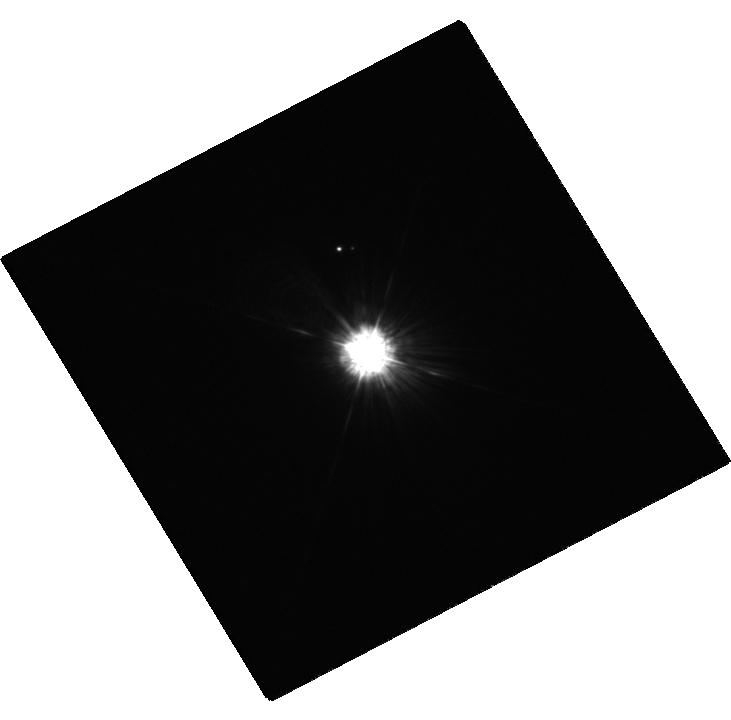
Target: 56PER-A
Instrument: WFC3/UVIS
Filter: F218W
Exposure: 5 min
Observation ID: hst_12606_03_wfc3_uvis_f218w_ibt803

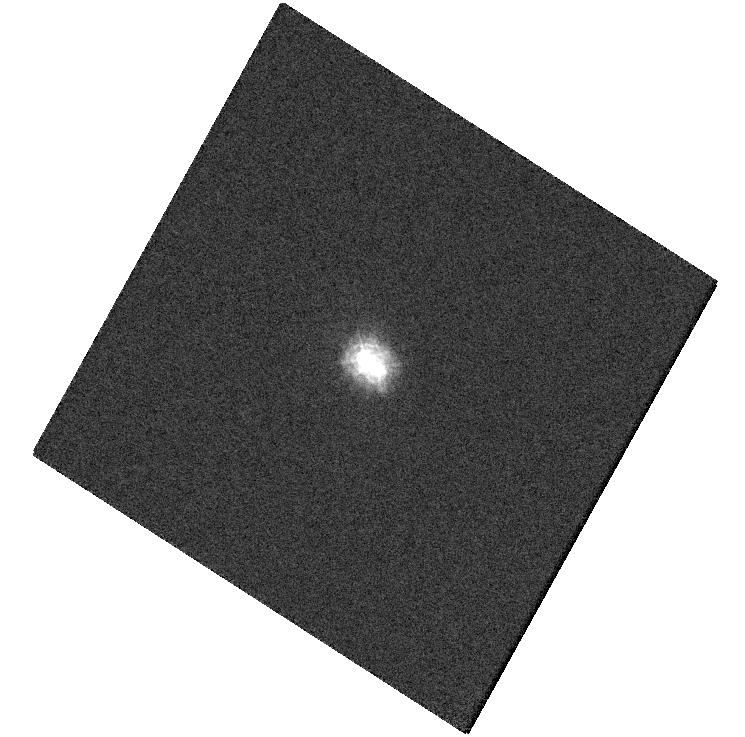
Target: HD2133A
Instrument: WFC3/UVIS
Filter: F218W
Exposure: 6 min
Observation ID: hst_12606_09_wfc3_uvis_f218w_ibt809

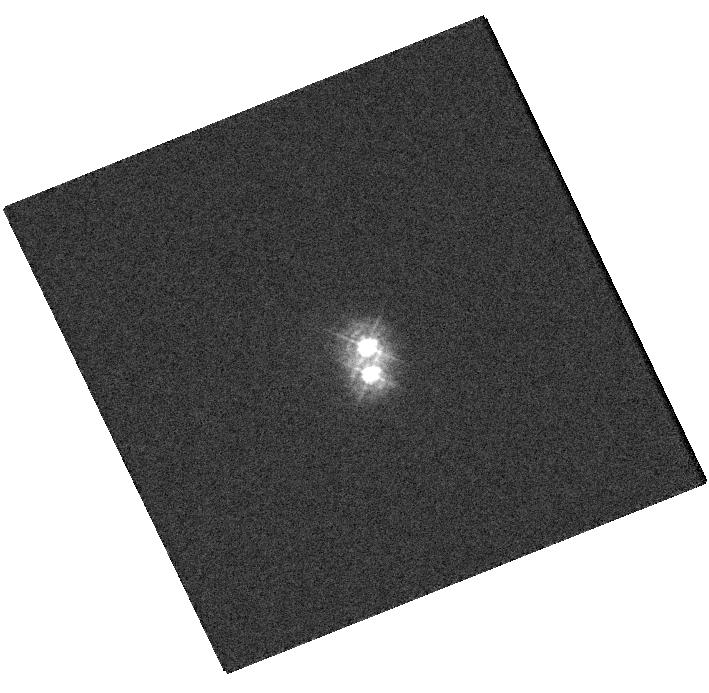
Target: HD217411A
Instrument: WFC3/UVIS
Filter: F275W
Exposure: 1 min
Observation ID: hst_12606_05_wfc3_uvis_f275w_ibt805

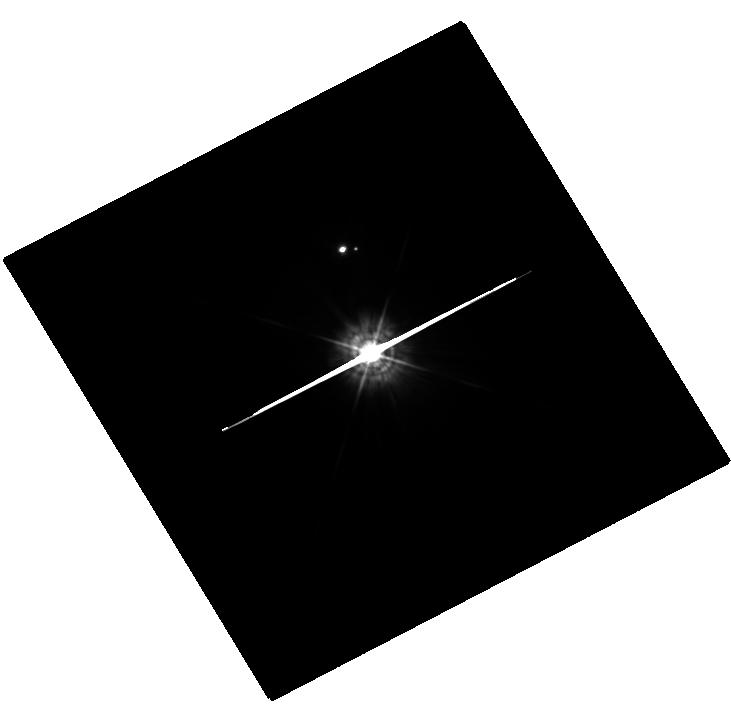
Target: 56PER-A
Instrument: WFC3/UVIS
Filter: F336W
Exposure: 1 min
Observation ID: hst_12606_03_wfc3_uvis_f336w_ibt803

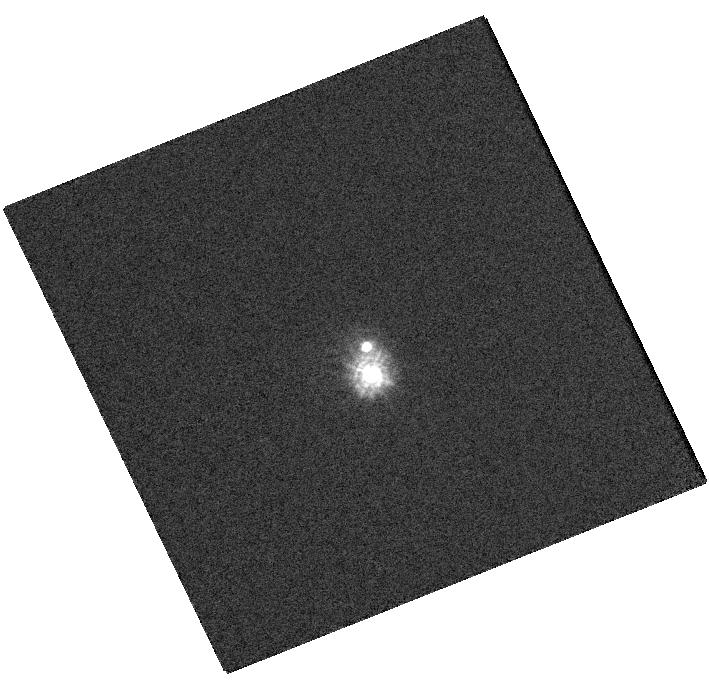
Target: HD217411A
Instrument: WFC3/UVIS
Filter: F218W
Exposure: 3 min
Observation ID: hst_12606_05_wfc3_uvis_f218w_ibt805

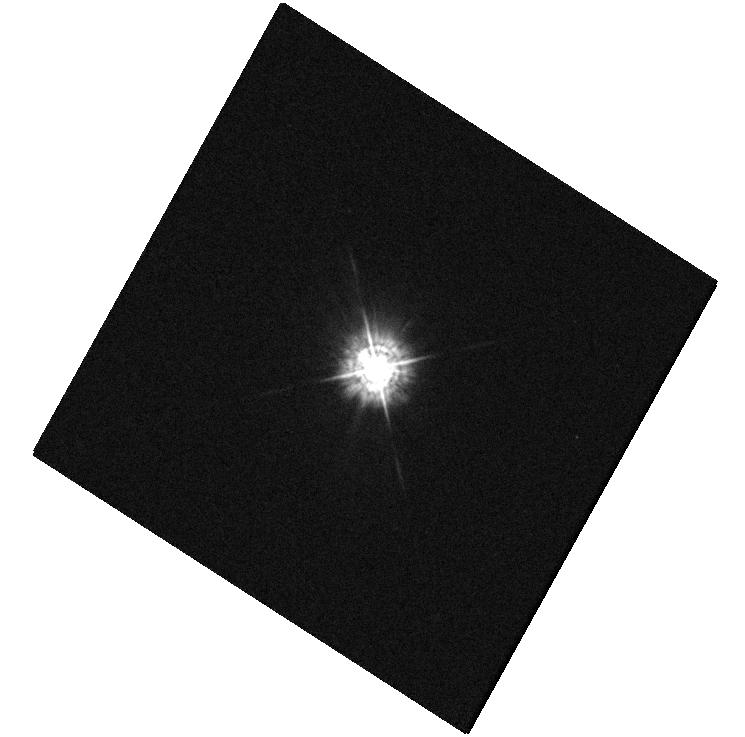
Target: HD2133A
Instrument: WFC3/UVIS
Filter: F336W
Exposure: 1 min
Observation ID: hst_12606_09_wfc3_uvis_f336w_ibt809

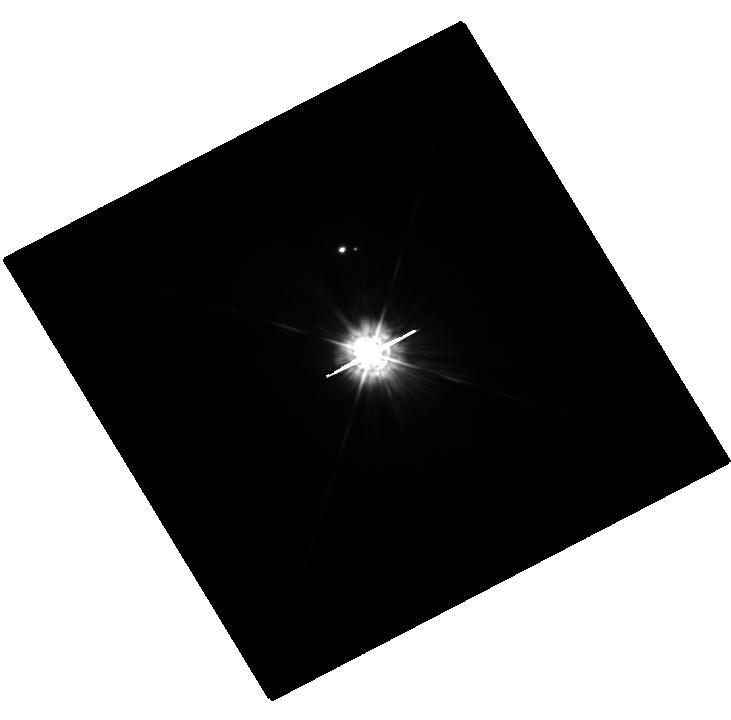
Target: 56PER-A
Instrument: WFC3/UVIS
Filter: F275W
Exposure: 2 min
Observation ID: hst_12606_03_wfc3_uvis_f275w_ibt803

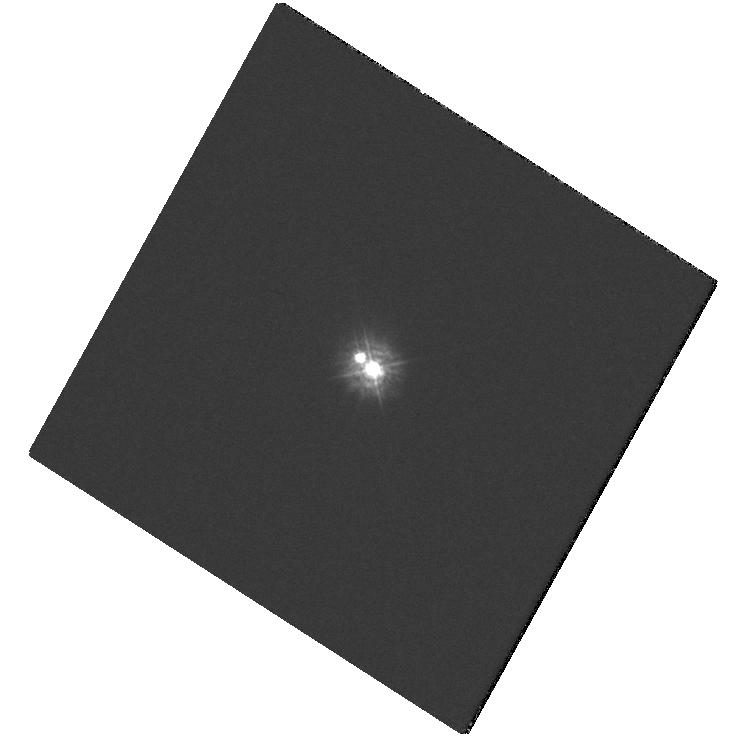
Target: HD2133A
Instrument: WFC3/UVIS
Filter: F275W
Exposure: 3 min
Observation ID: hst_12606_09_wfc3_uvis_f275w_ibt809

Verifying the White Dwarf Mass-Radius relation with Sirius B and other resolved Sirius-like systems (PI: Barstow, Martin)

White dwarfs (WDs) are the remnants of all stars with initial masses less than 8Msun, and they provide important laboratories for the study of evolutionary processes and the behaviour of matter at extremes of temperature and density. Knowledge of the WD ages is also important in measuring the ages of stellar populations. However, such results depend on a thorough understanding of the evolution of WDs themselves and on predictions of the cooling rates. In turn, the masses, radii, and photospheric compositions affect these rates. We propose STIS observations of a sample of white dwarfs in resolved binary systems, for which Sirius B is the prototype, to obtain Balmer line profiles from which we can measure the effective temperature and surface gravity of each star. In addition, we will obtain an accurate radial velocity from the cores of the Halpha lines. These observations will provide improved fundamental information for each white dwarf yielding: a) the gravitational redshift and b) the optical flux normalization. Together these data will provide accurate mass and radius determinations. For Sirius B, in particular, it means the uncertainty in the spectroscopic mass will be on a par with that of the astrometric mass. By reducing the uncertainties in the V magnitude, log g and gravitational redshift to our expected levels, we find that spectroscopic mass and radius uncertainties will be respectively reduced to 3 per cent and 1.6 per cent. At these levels we can precisely test the theoretical M-R for the white dwarfs, distinguishing between a thick or thin H layer for the star and categorically rule out non-C/O core compositions.